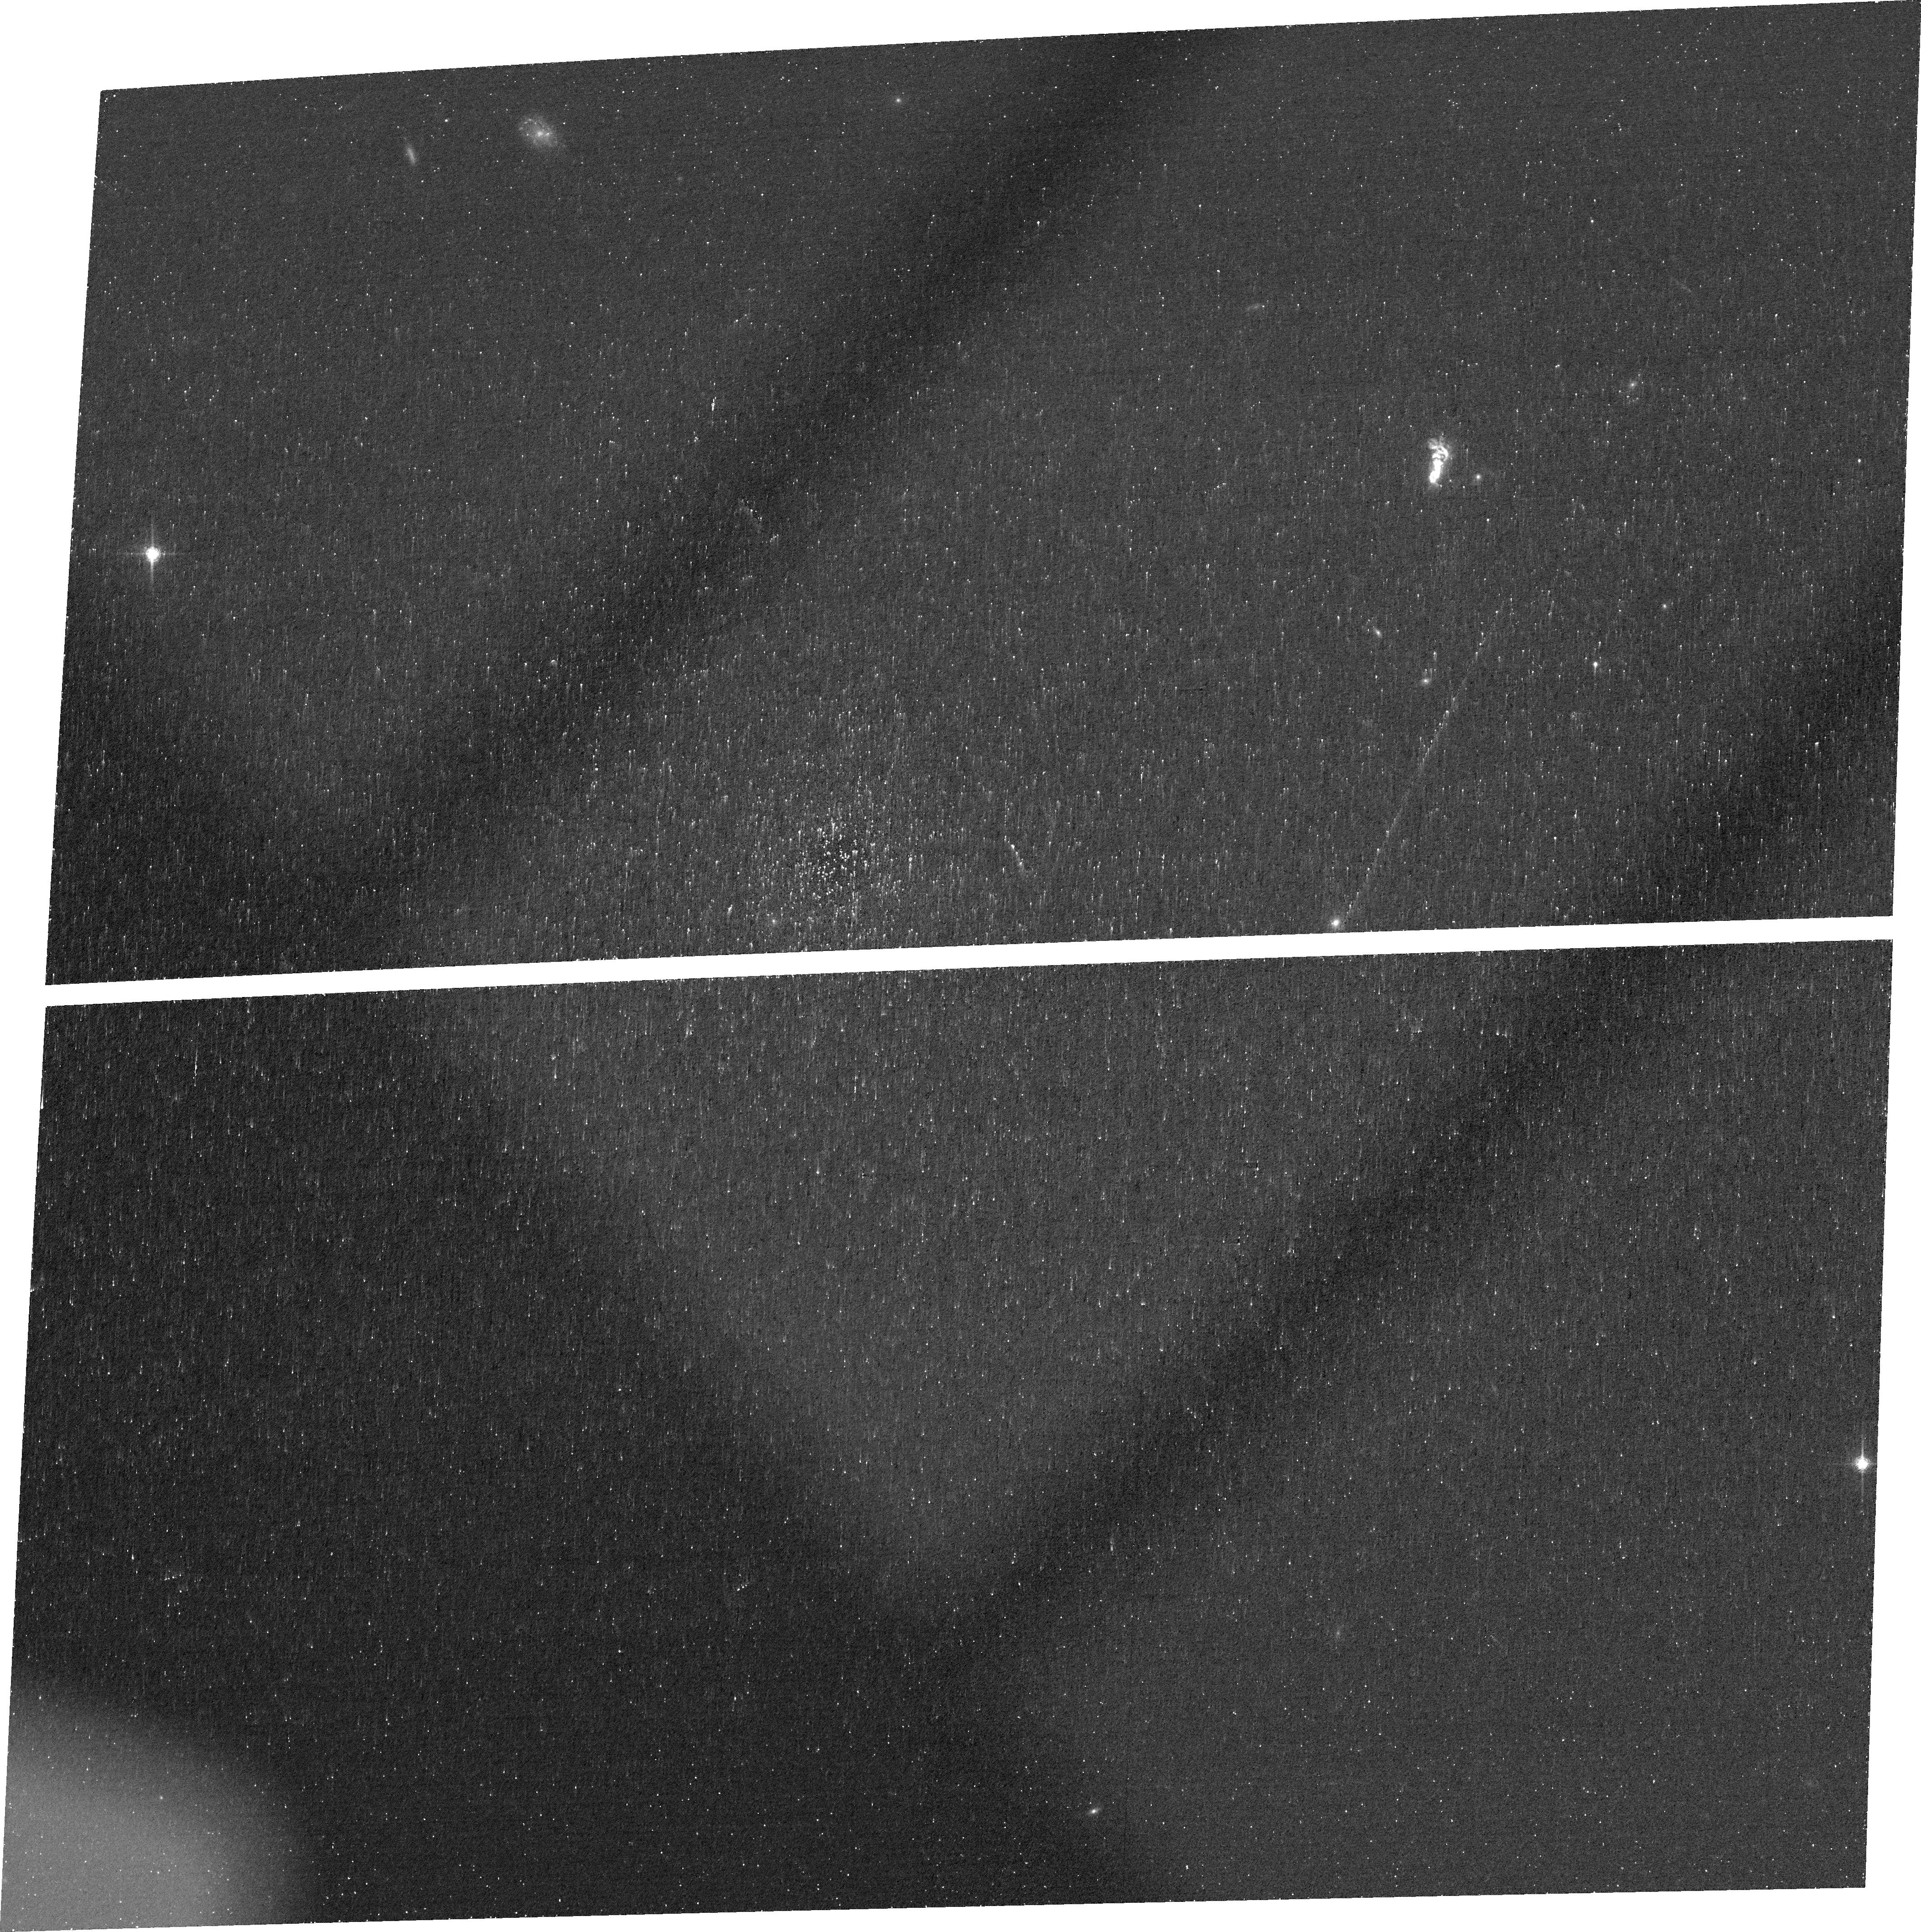
Target: GB2240-0927
Instrument: ACS/WFC
Filter: FR656N
Exposure: 38 min
Observation ID: jfg611010

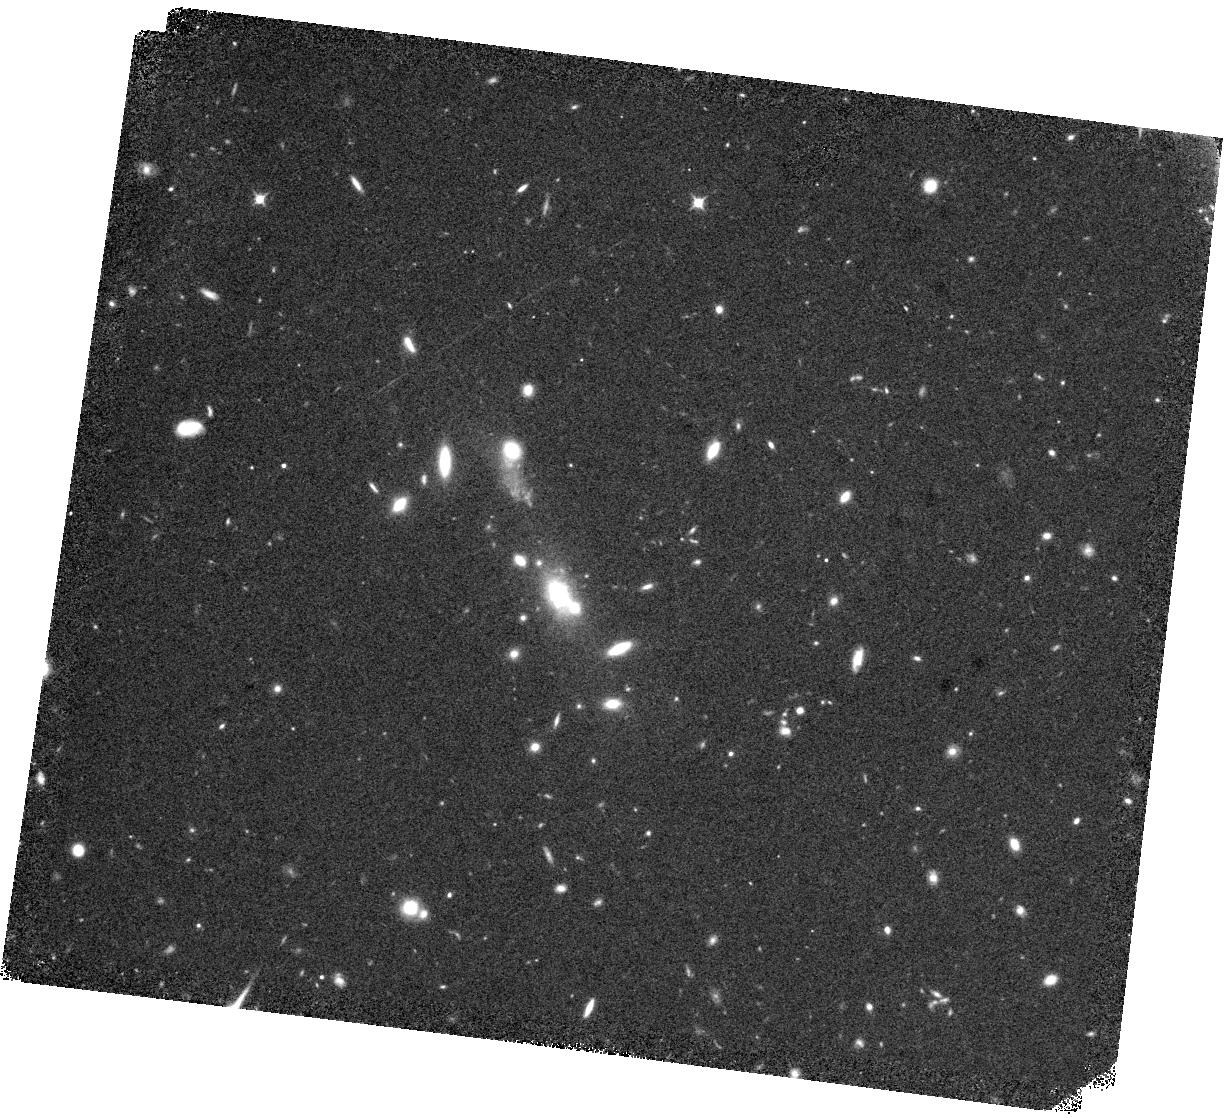
Target: GB1155-0147
Instrument: WFC3/IR
Filter: F098M
Exposure: 37 min
Observation ID: hst_17831_04_wfc3_ir_f098m_ifg604

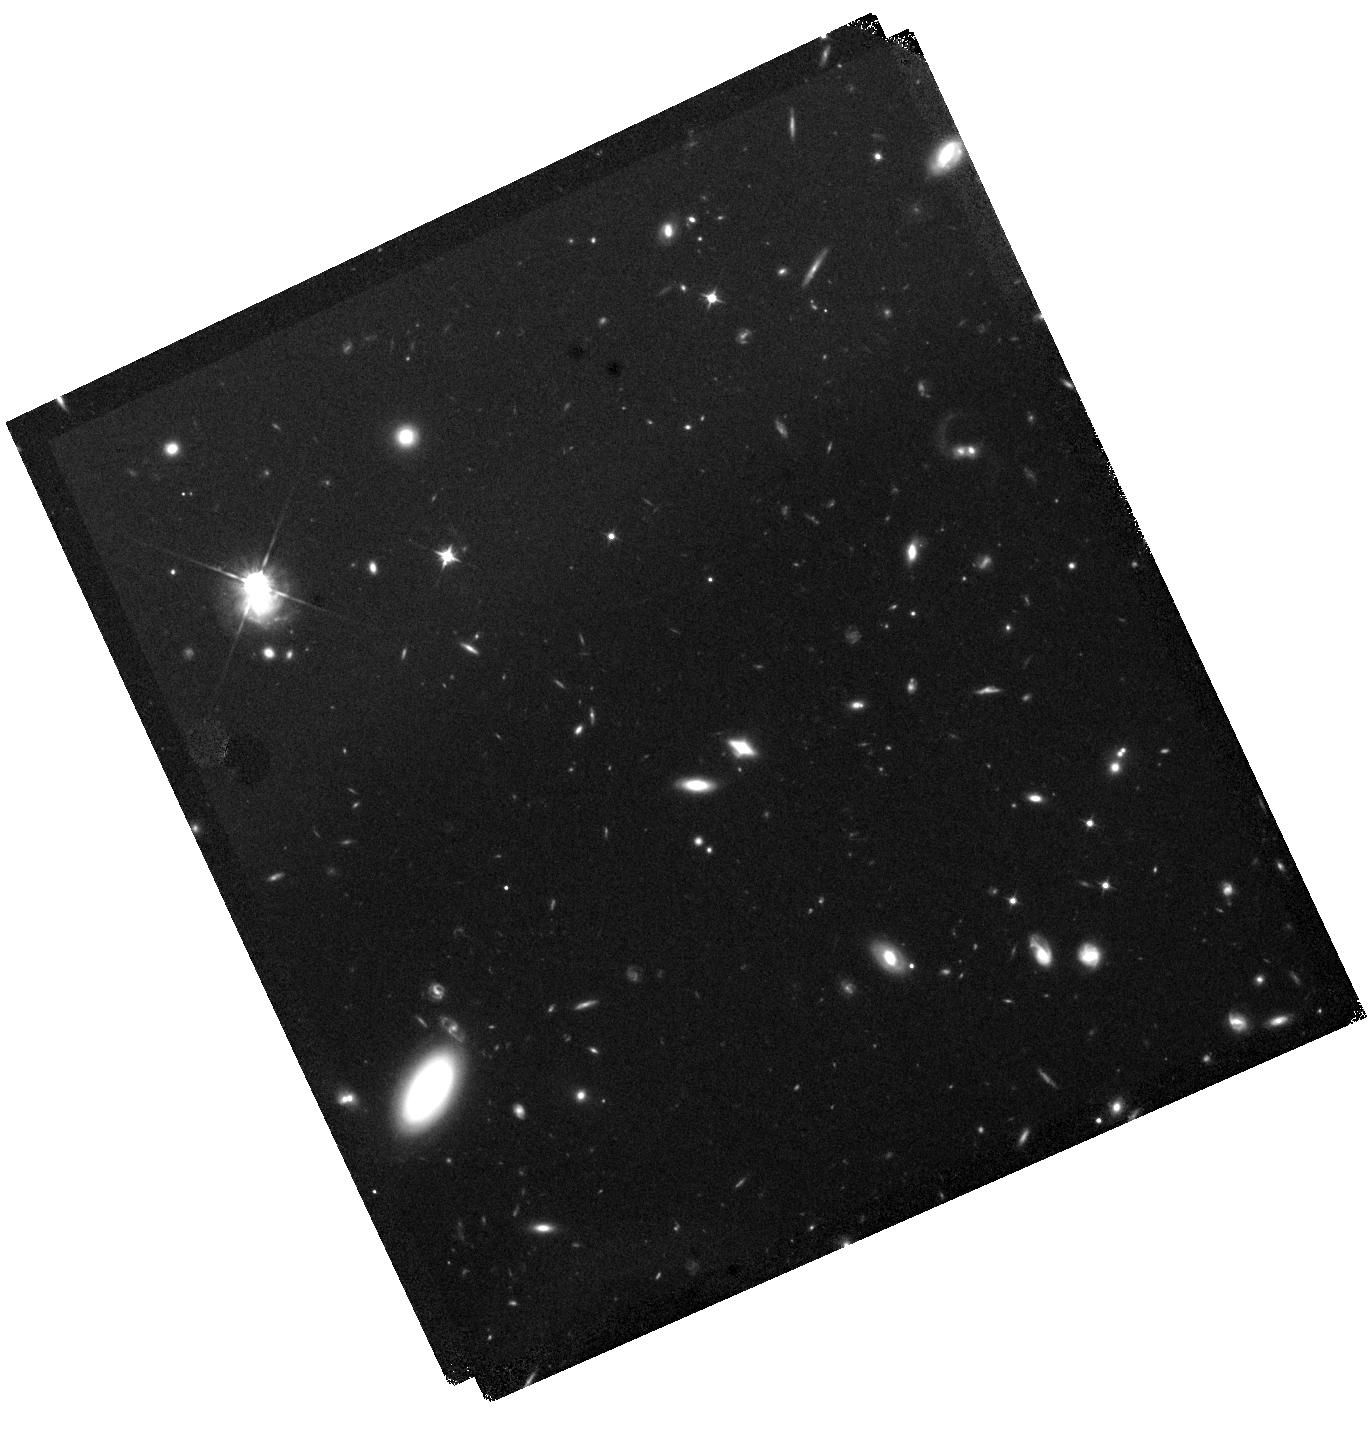
Target: GB1347+5453
Instrument: WFC3/IR
Filter: F105W
Exposure: 37 min
Observation ID: hst_17831_06_wfc3_ir_f105w_ifg606

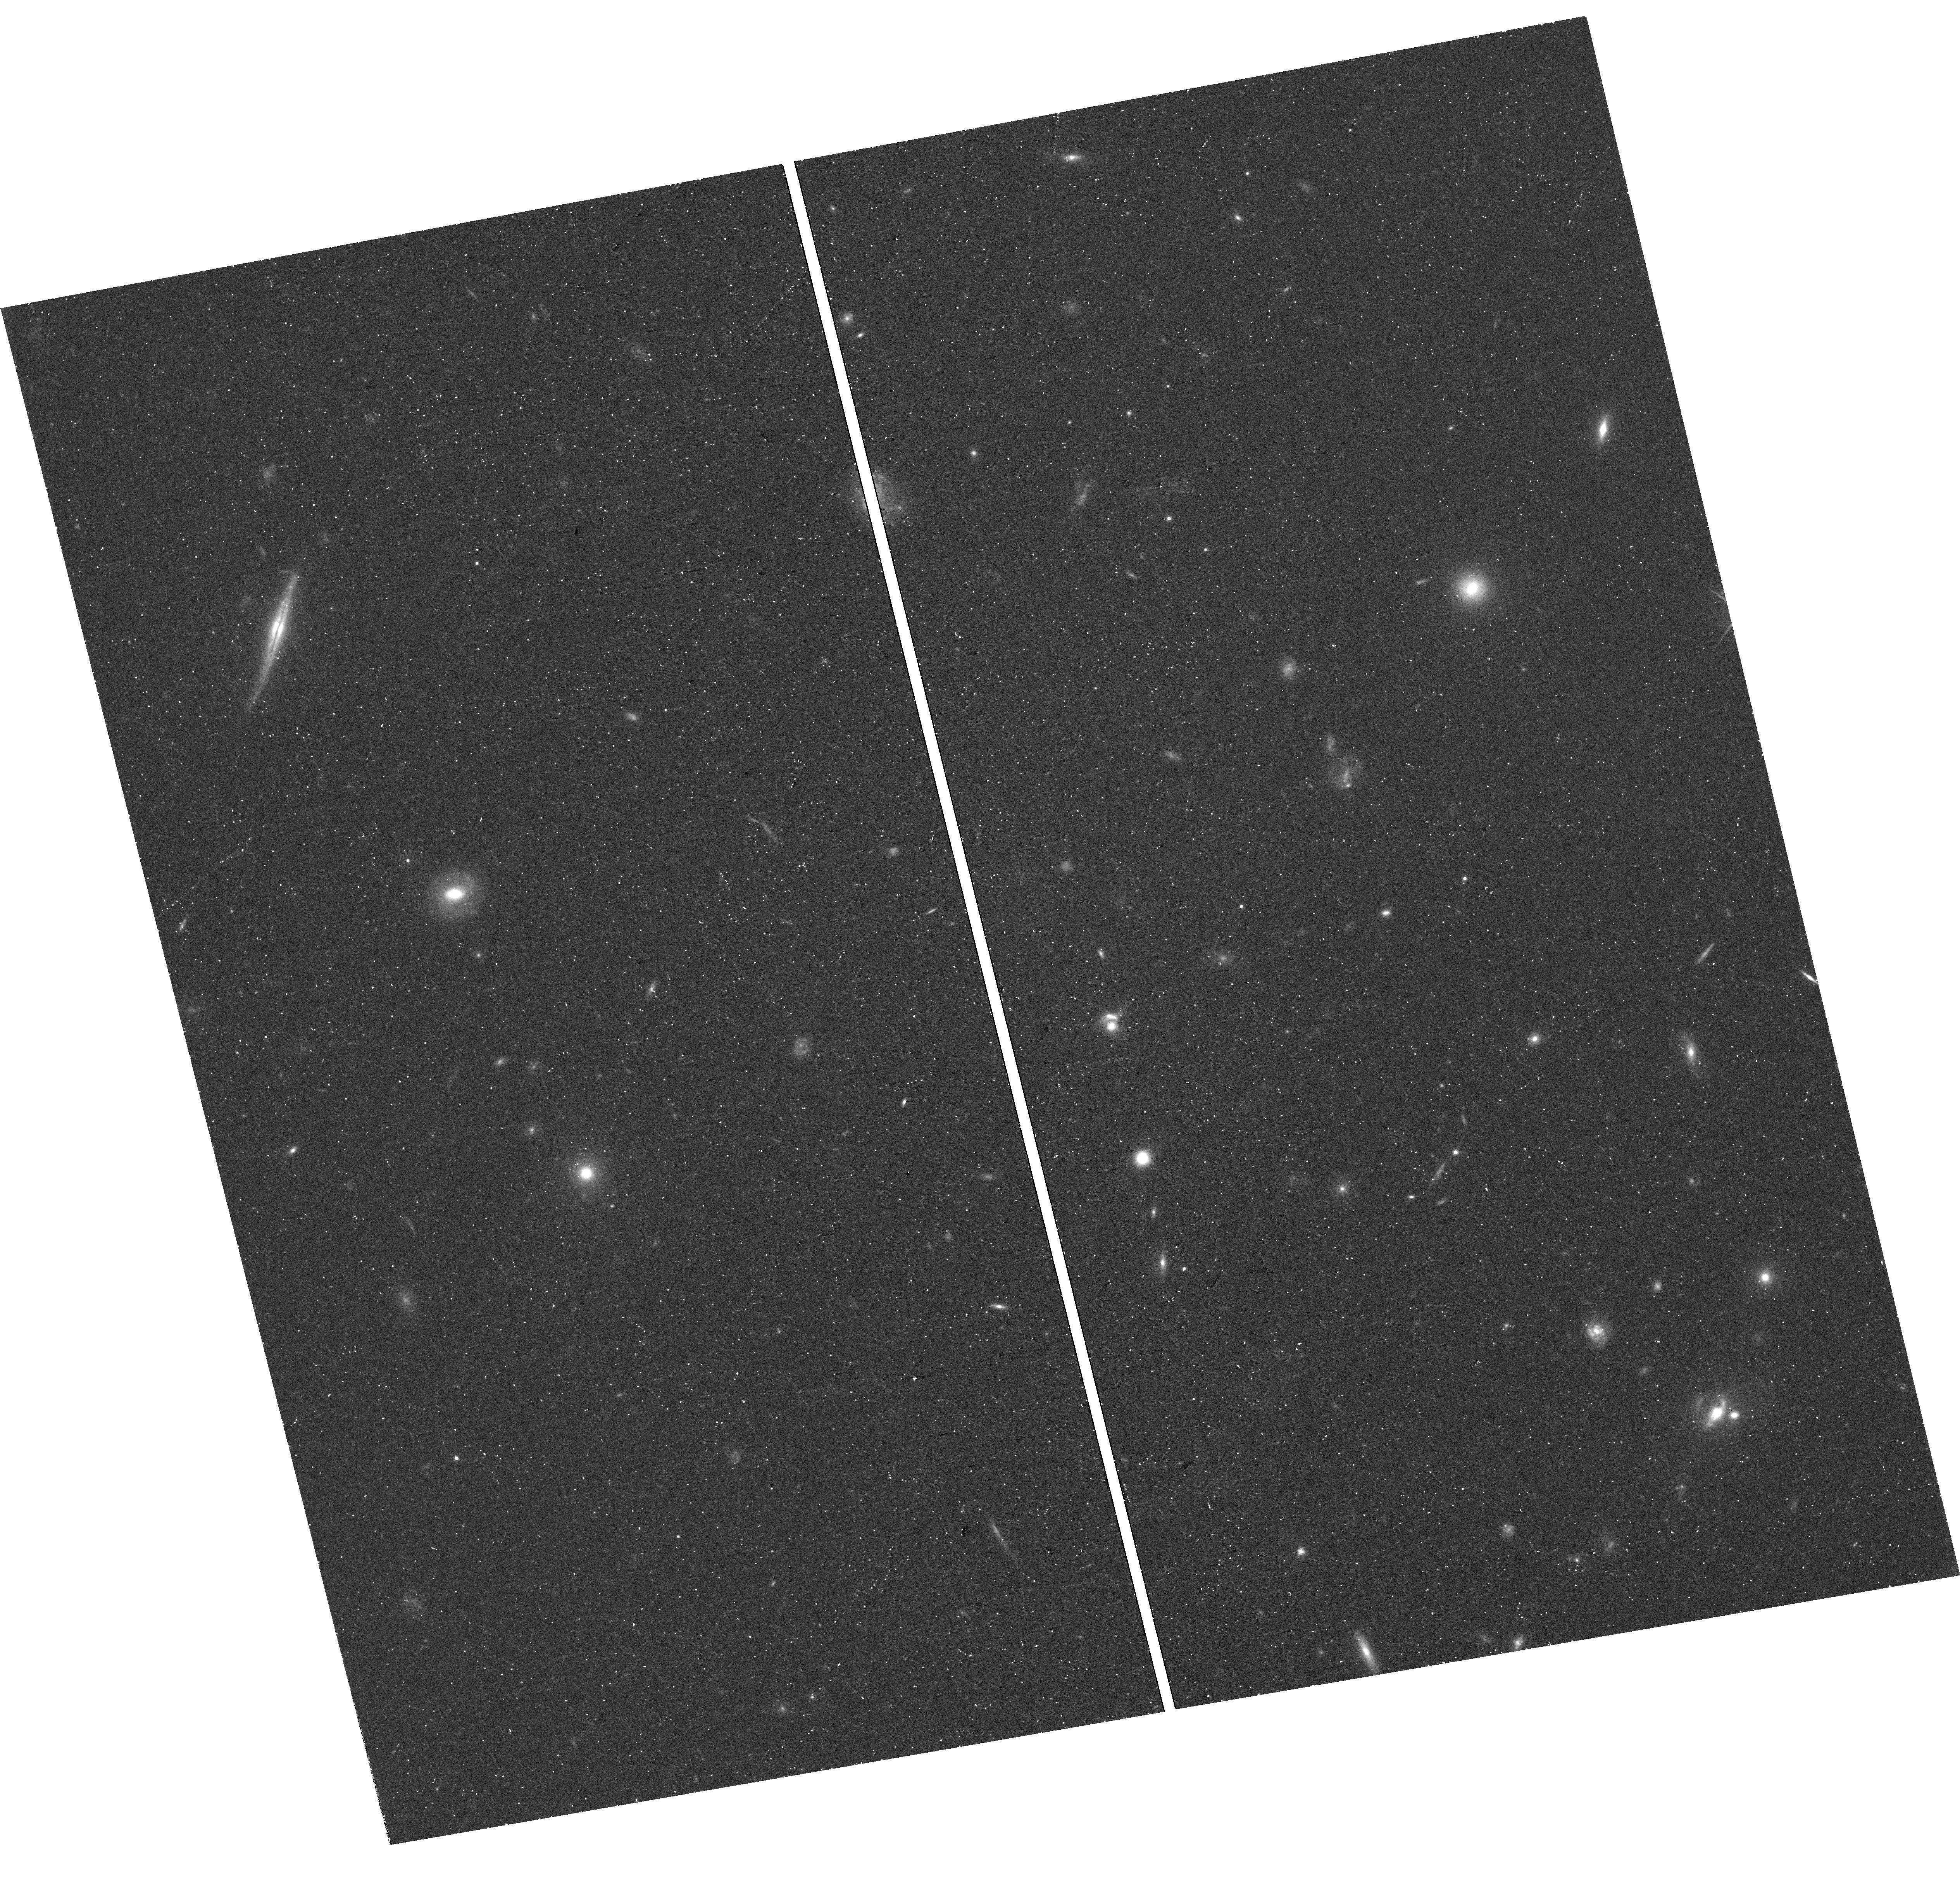
Target: GB0113+0106
Instrument: WFC3/UVIS
Filter: F763M
Exposure: 41 min
Observation ID: hst_17831_02_wfc3_uvis_f763m_ifg602

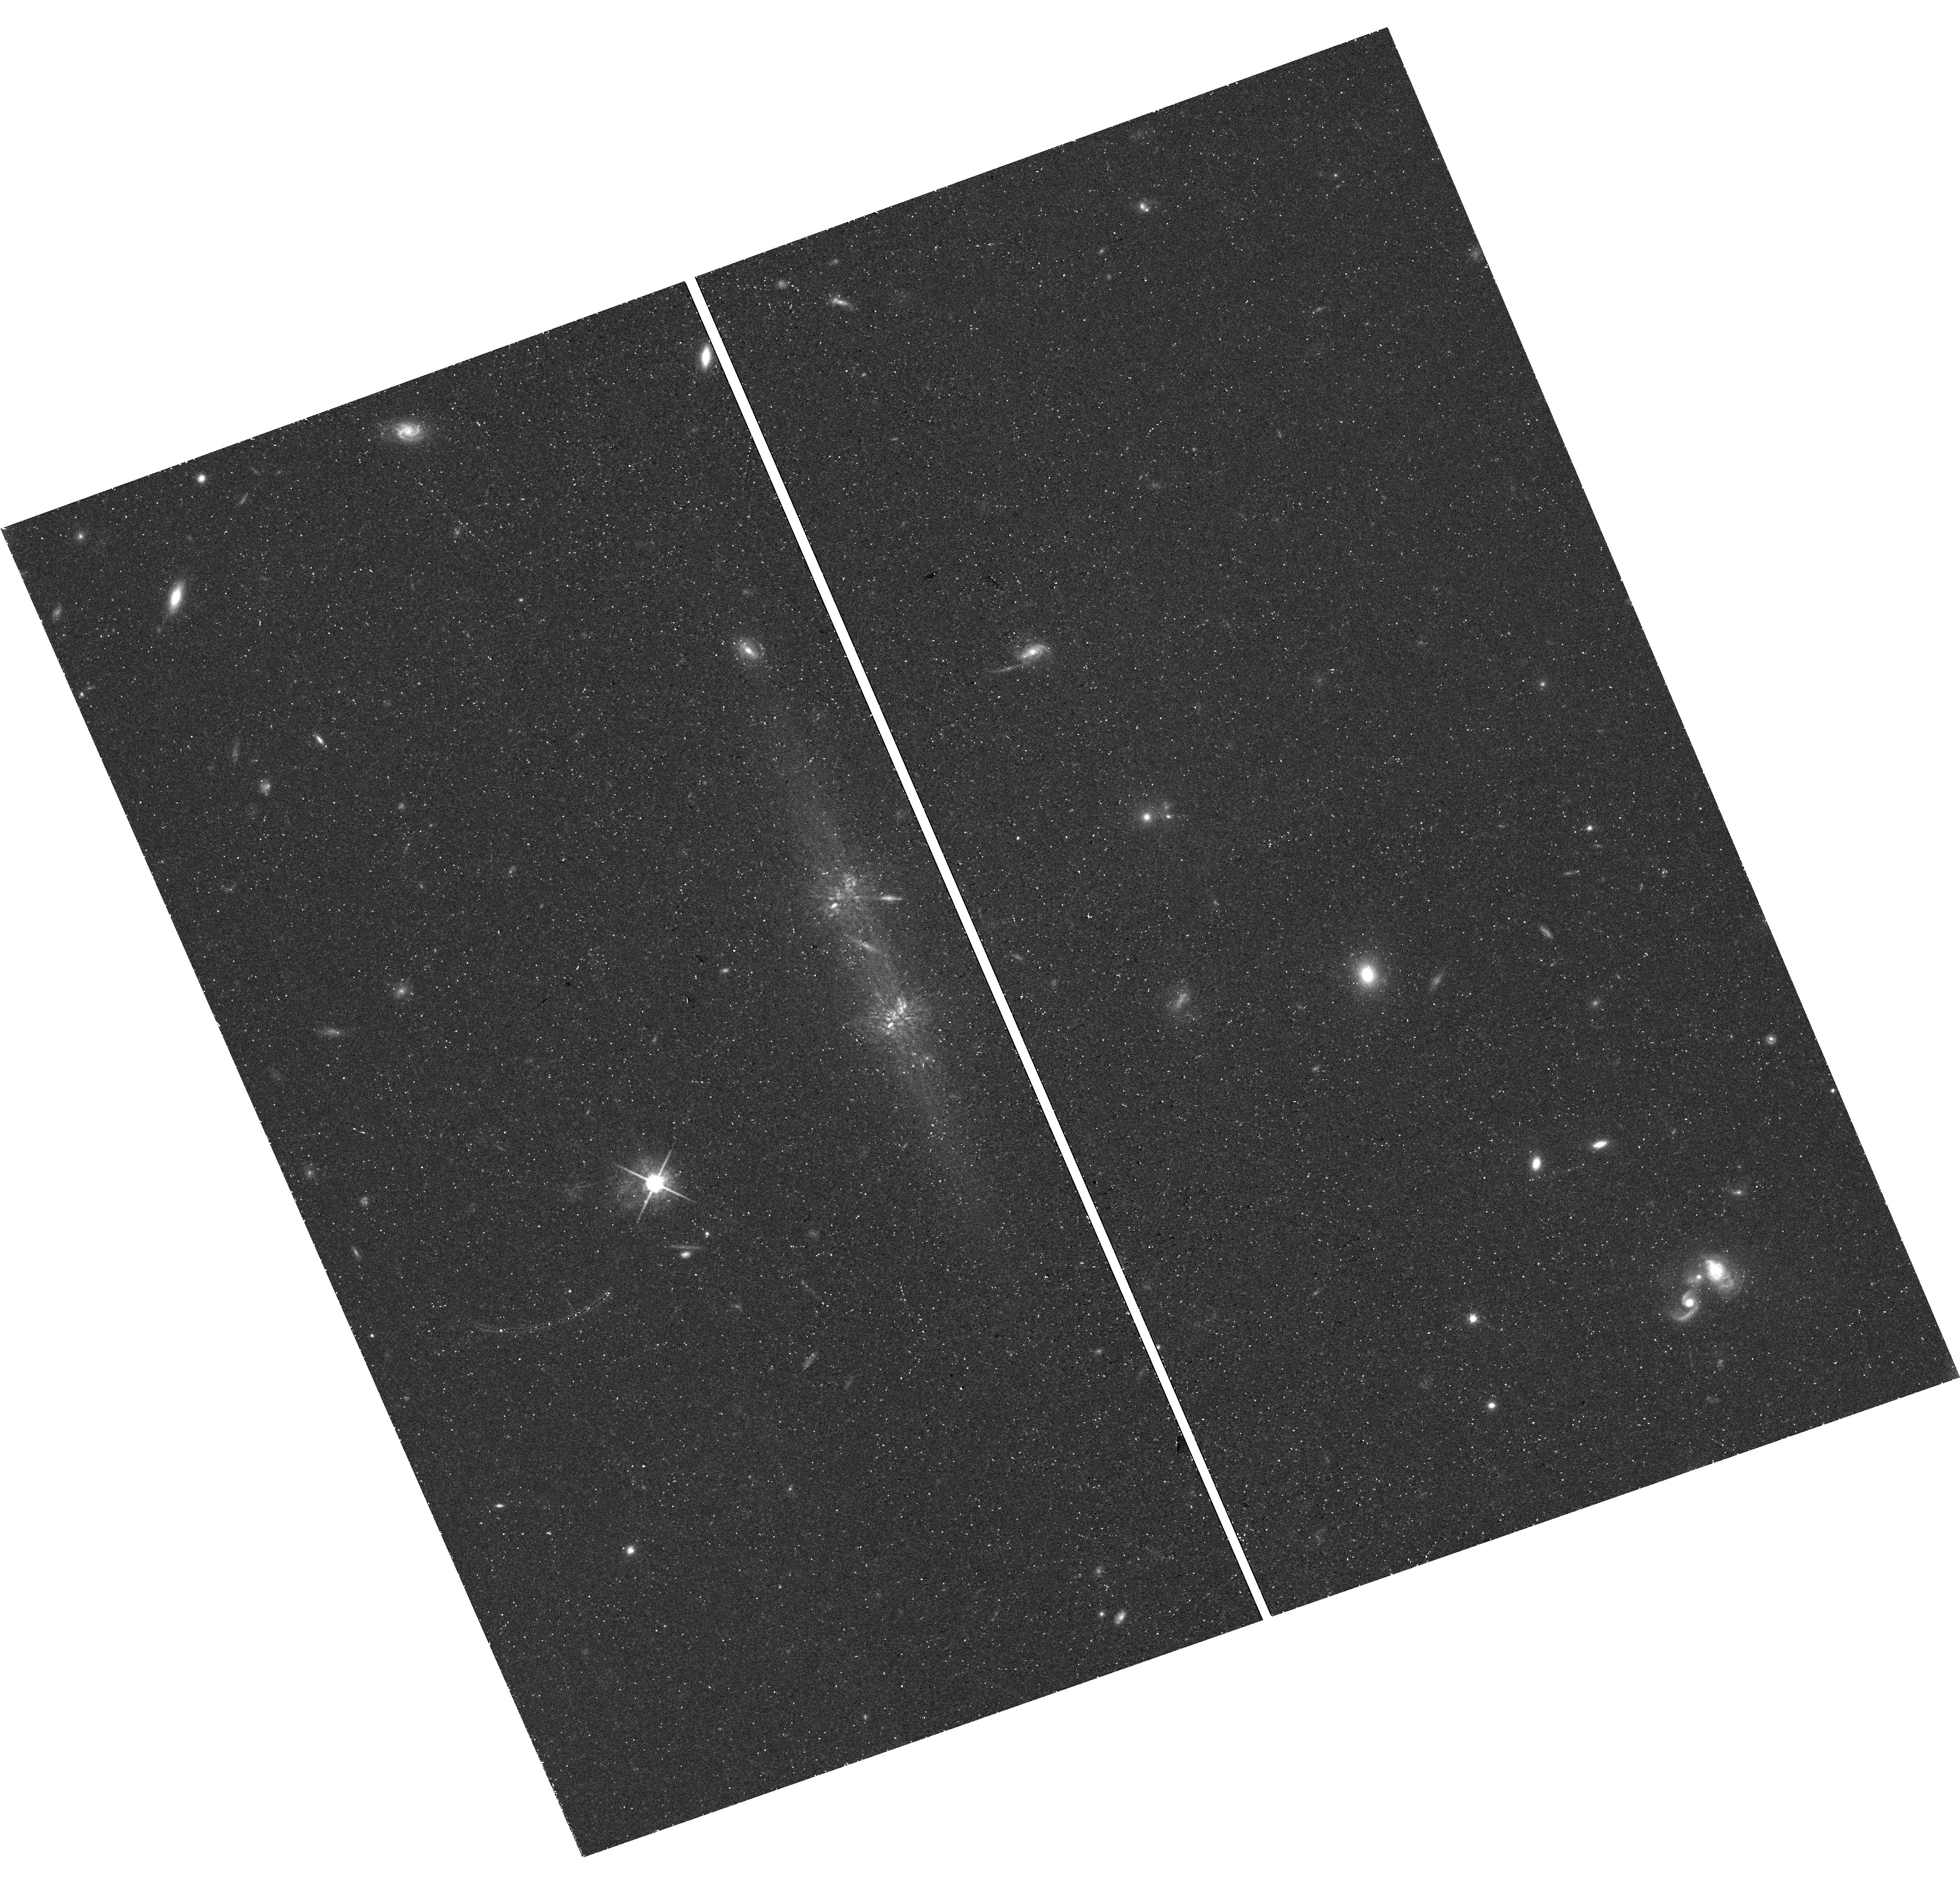
Target: GB2240-0927
Instrument: WFC3/UVIS
Filter: F775W
Exposure: 42 min
Observation ID: hst_17831_12_wfc3_uvis_f775w_ifg612

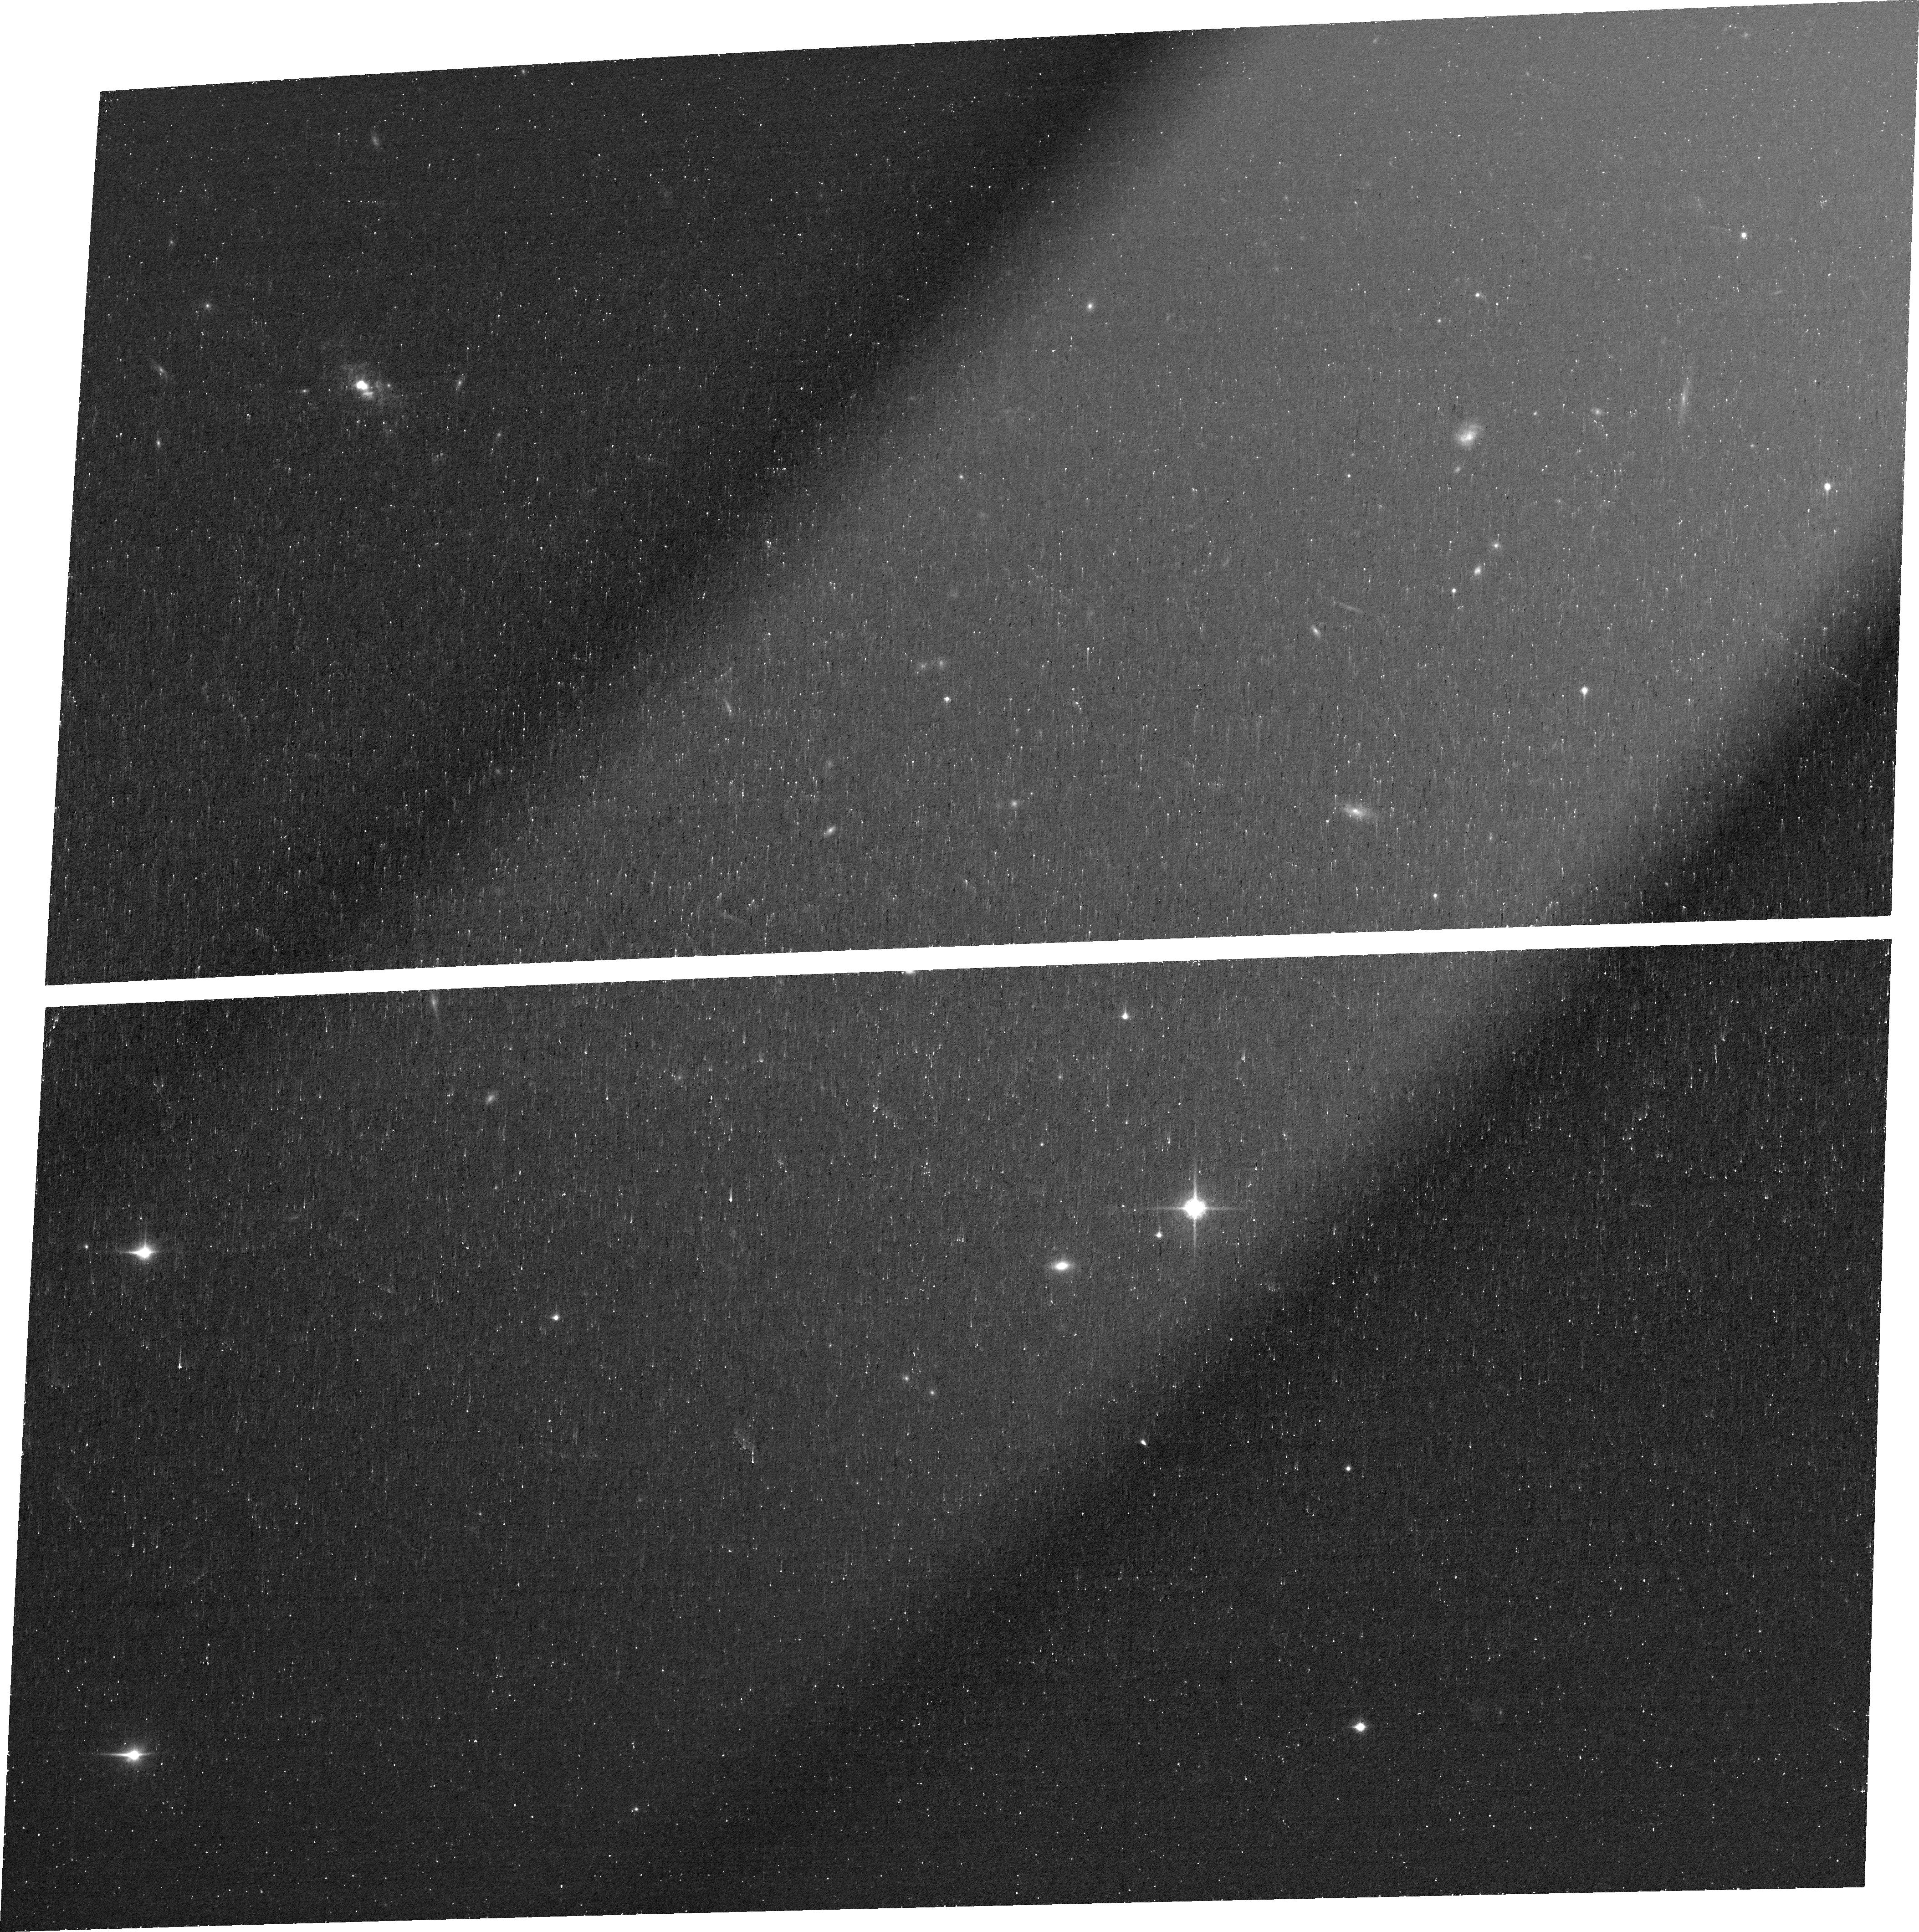
Target: GB1155-0147
Instrument: ACS/WFC
Filter: FR853N
Exposure: 37 min
Observation ID: jfg603020

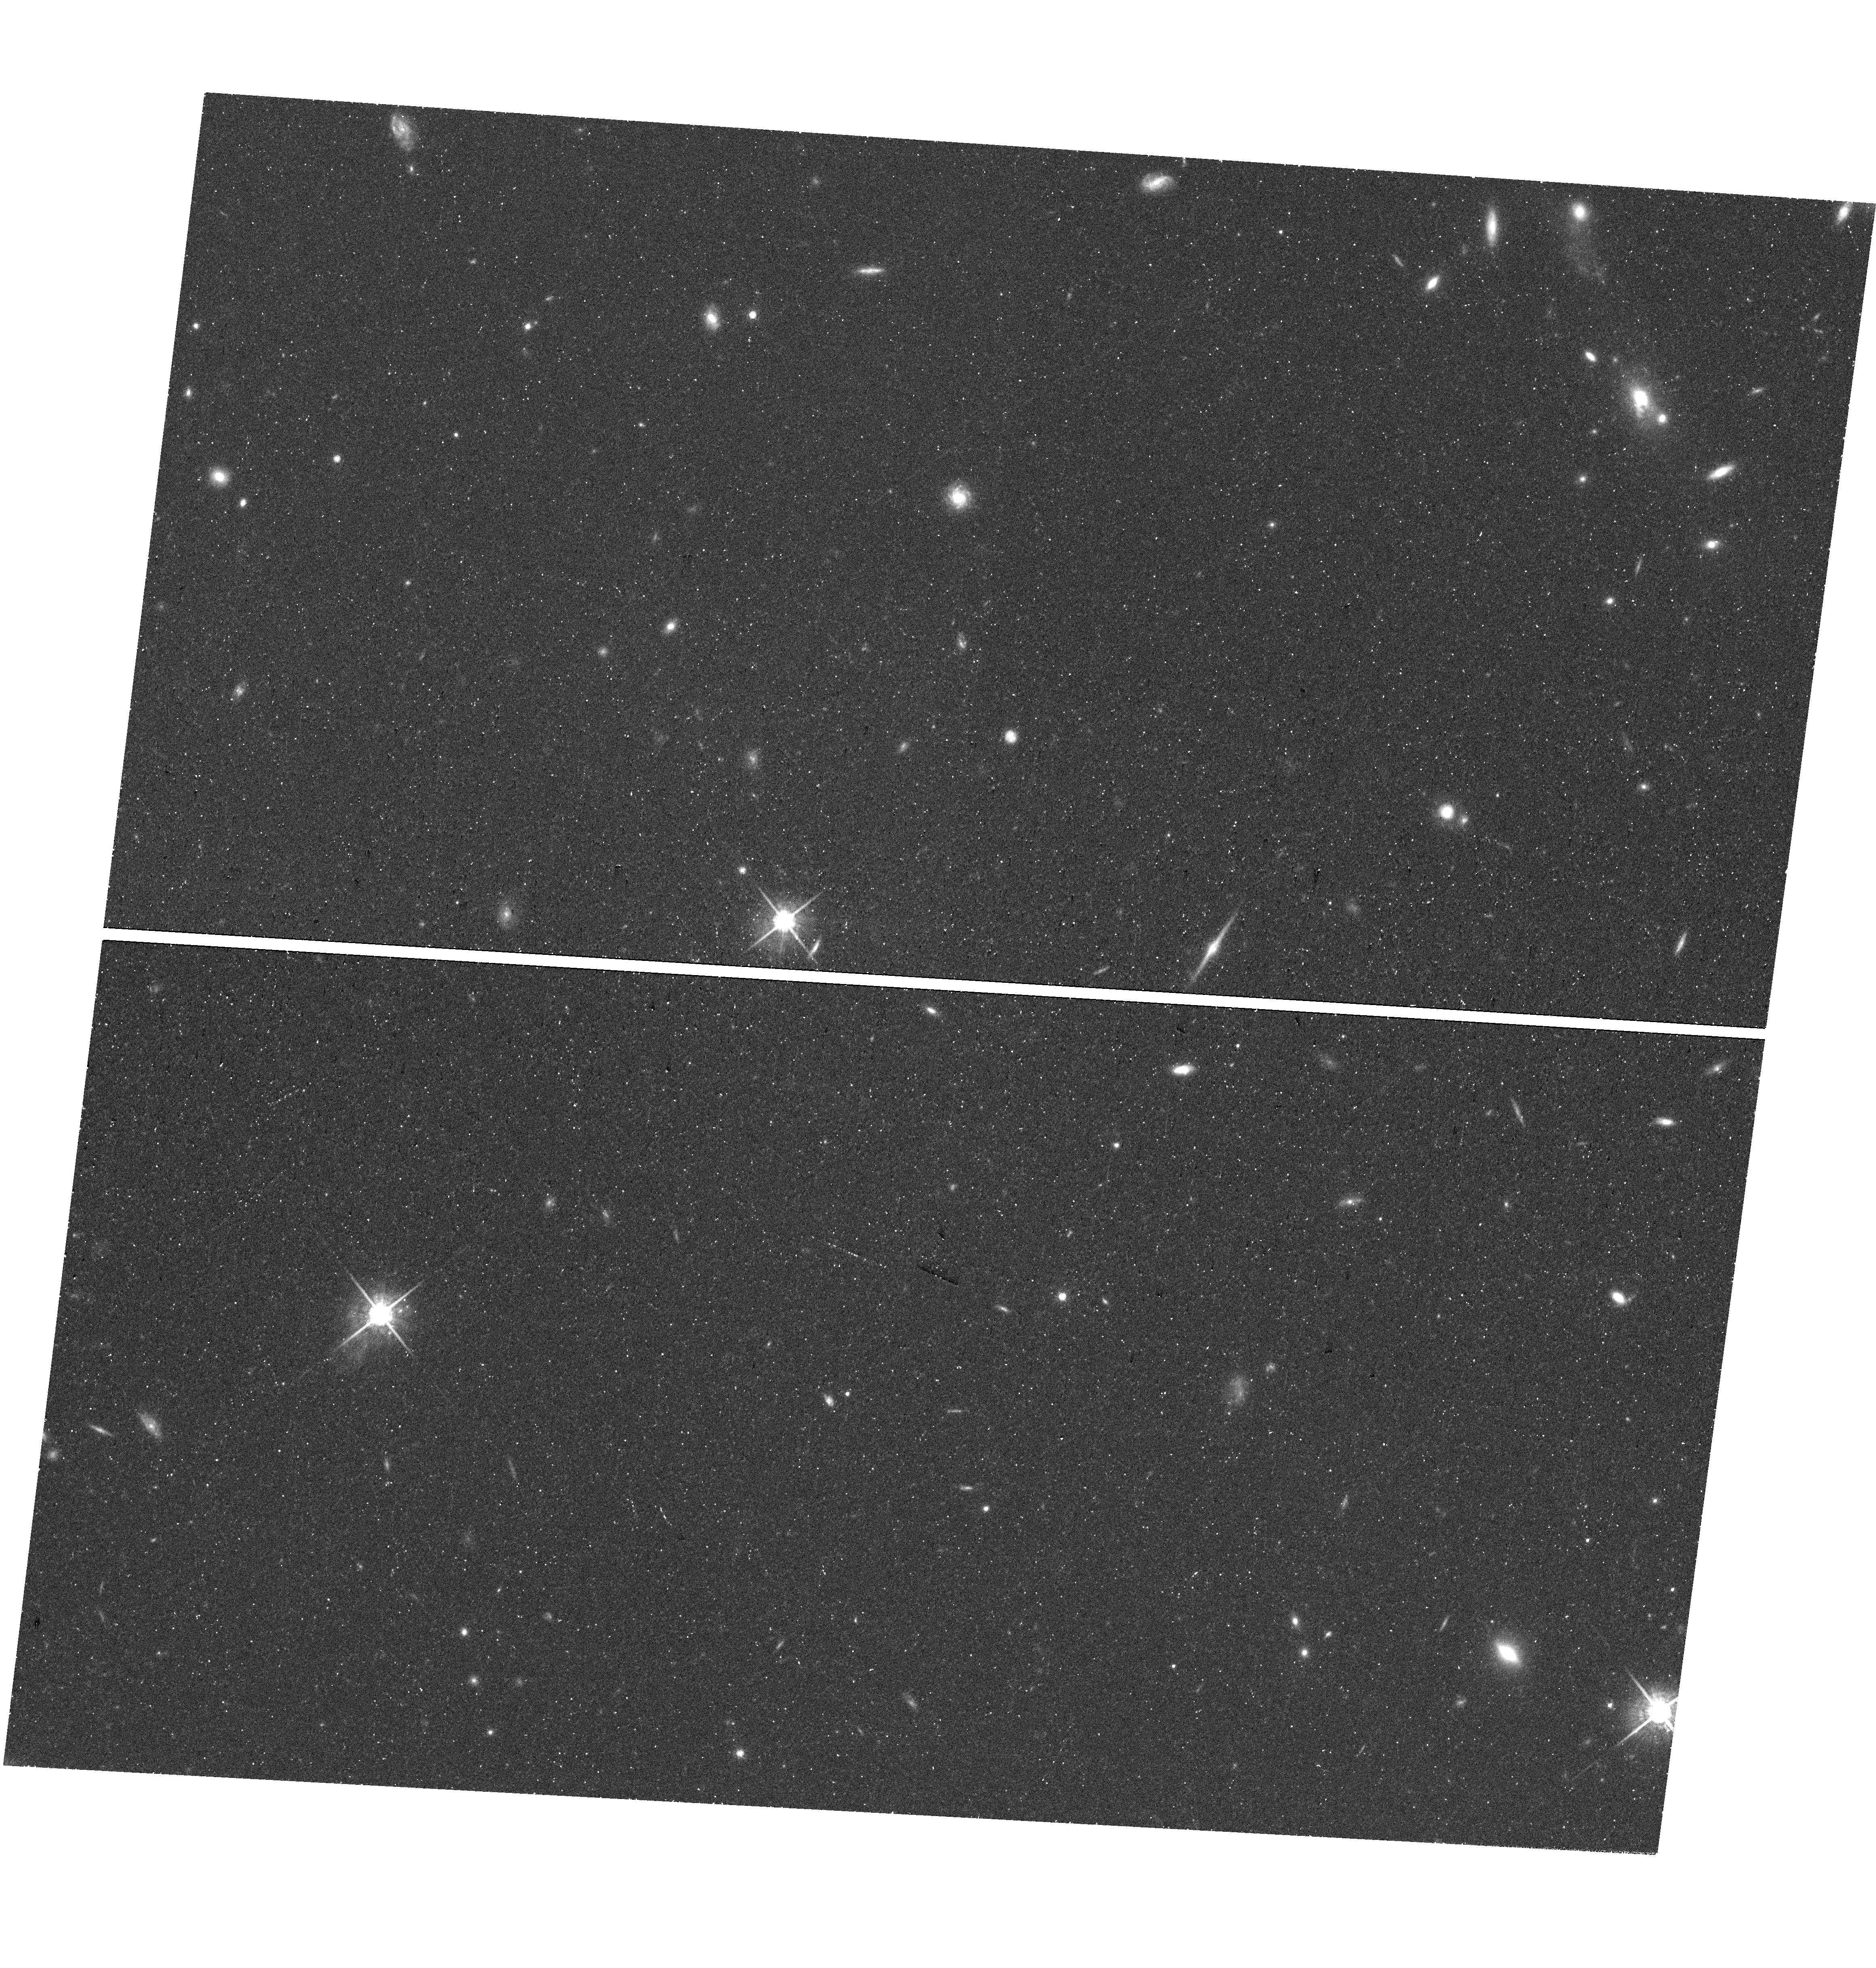
Target: GB1155-0147
Instrument: WFC3/UVIS
Filter: F775W
Exposure: 41 min
Observation ID: hst_17831_04_wfc3_uvis_f775w_ifg604

Ionization Echoes of Fading AGN (PI: Prescott, Moire)

Understanding how and why Active Galactic Nuclei (AGN) vary in ionizing output can provide insight into the physics of AGN accretion and fueling. "Green Bean" nebulae at z~0.3 surround powerful AGN that show evidence of having ramped down in ionizing output by 3-4 orders of magnitude over the past 10, 000-100, 000 years; this significant variability will be imprinted as an ionization echo within the surrounding extended emission line gas. Leveraging a successful recombination balance approach demonstrated previously for a sample of lower redshift Seyfert-class systems, we propose to obtain HST ACS ramp filter Halpha and [OIII] imaging and WFC3 continuum imaging of Green Bean nebulae in order to constrain the ionization histories of luminous AGN at high spatial, and therefore time, resolution. In addition, when combined with existing HST Lyman-alpha and UV continuum imaging of the Green Beans, the proposed observations will provide insight into the importance of Lyman-alpha resonant scattering within extended emission line nebulae, while benefitting from lower surface brightness dimming than at higher redshifts and avoiding the issue of geocoronal Lyman-alpha contamination that can plague local galaxy studies.